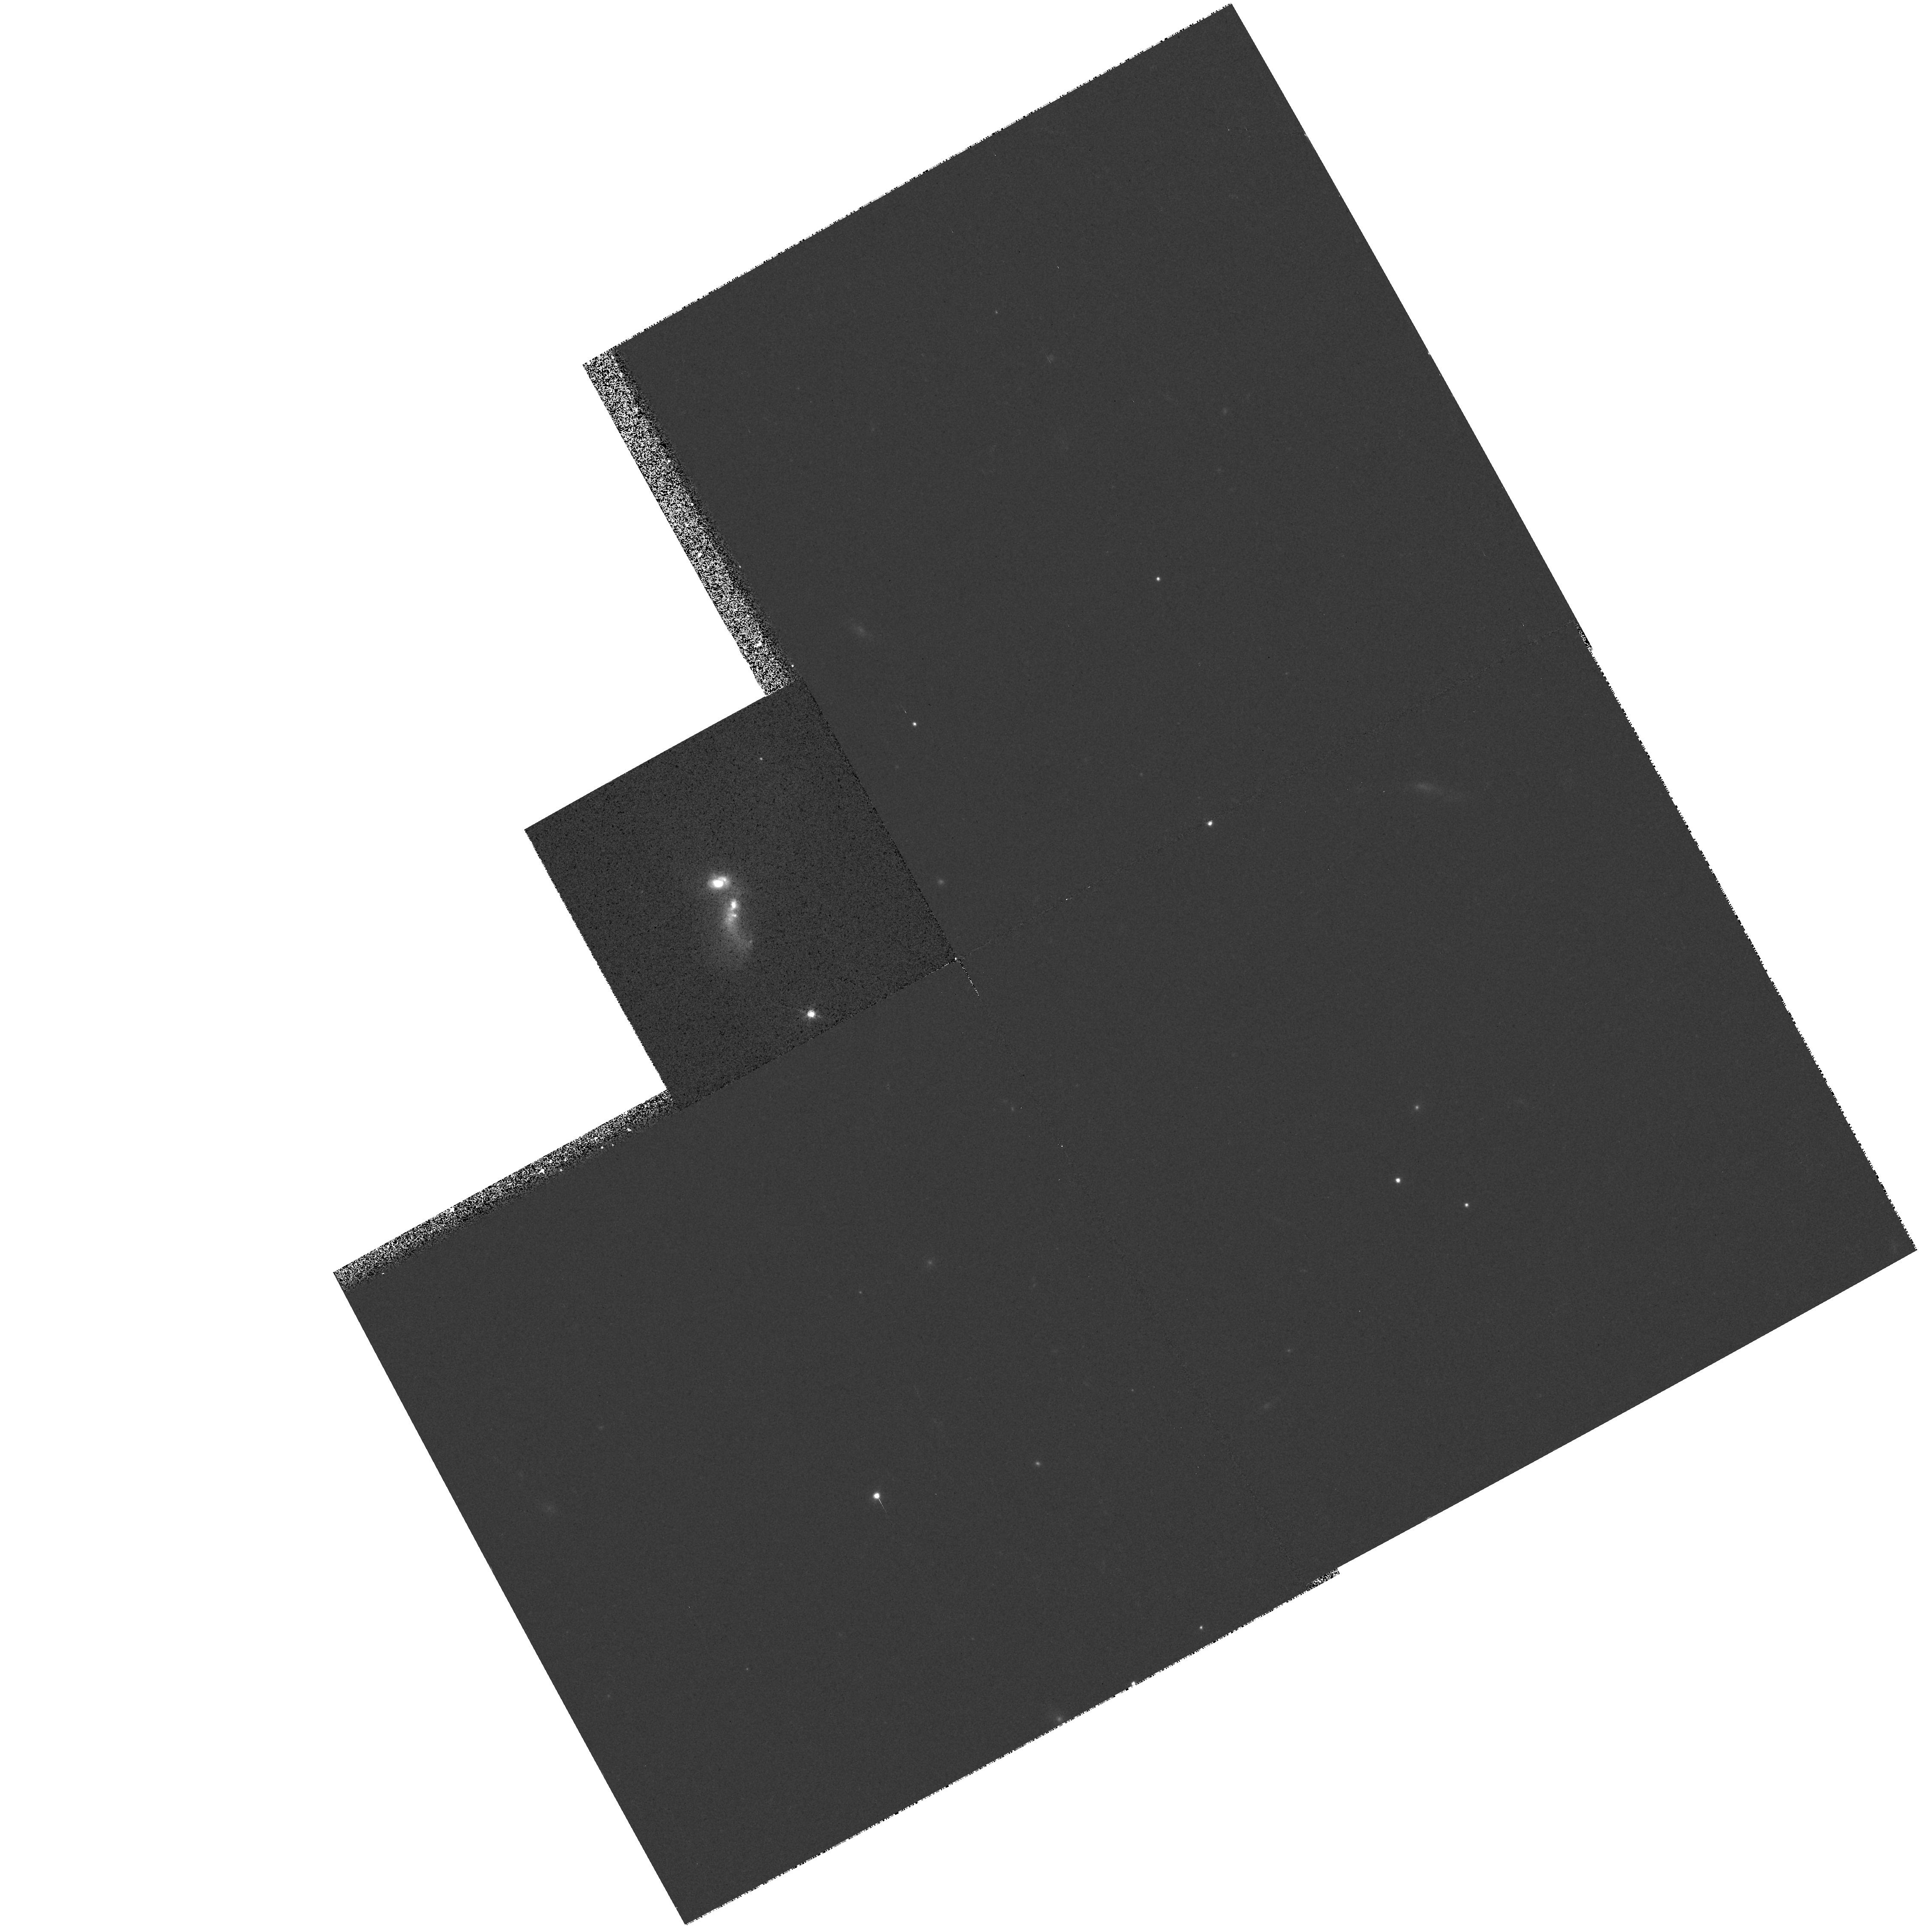
Target: IRAS15179+3956
Instrument: WFPC2/PC
Filter: F814W
Exposure: 6 min
Observation ID: hst_7559_01_wfpc2_pc_f814w_u4sg01

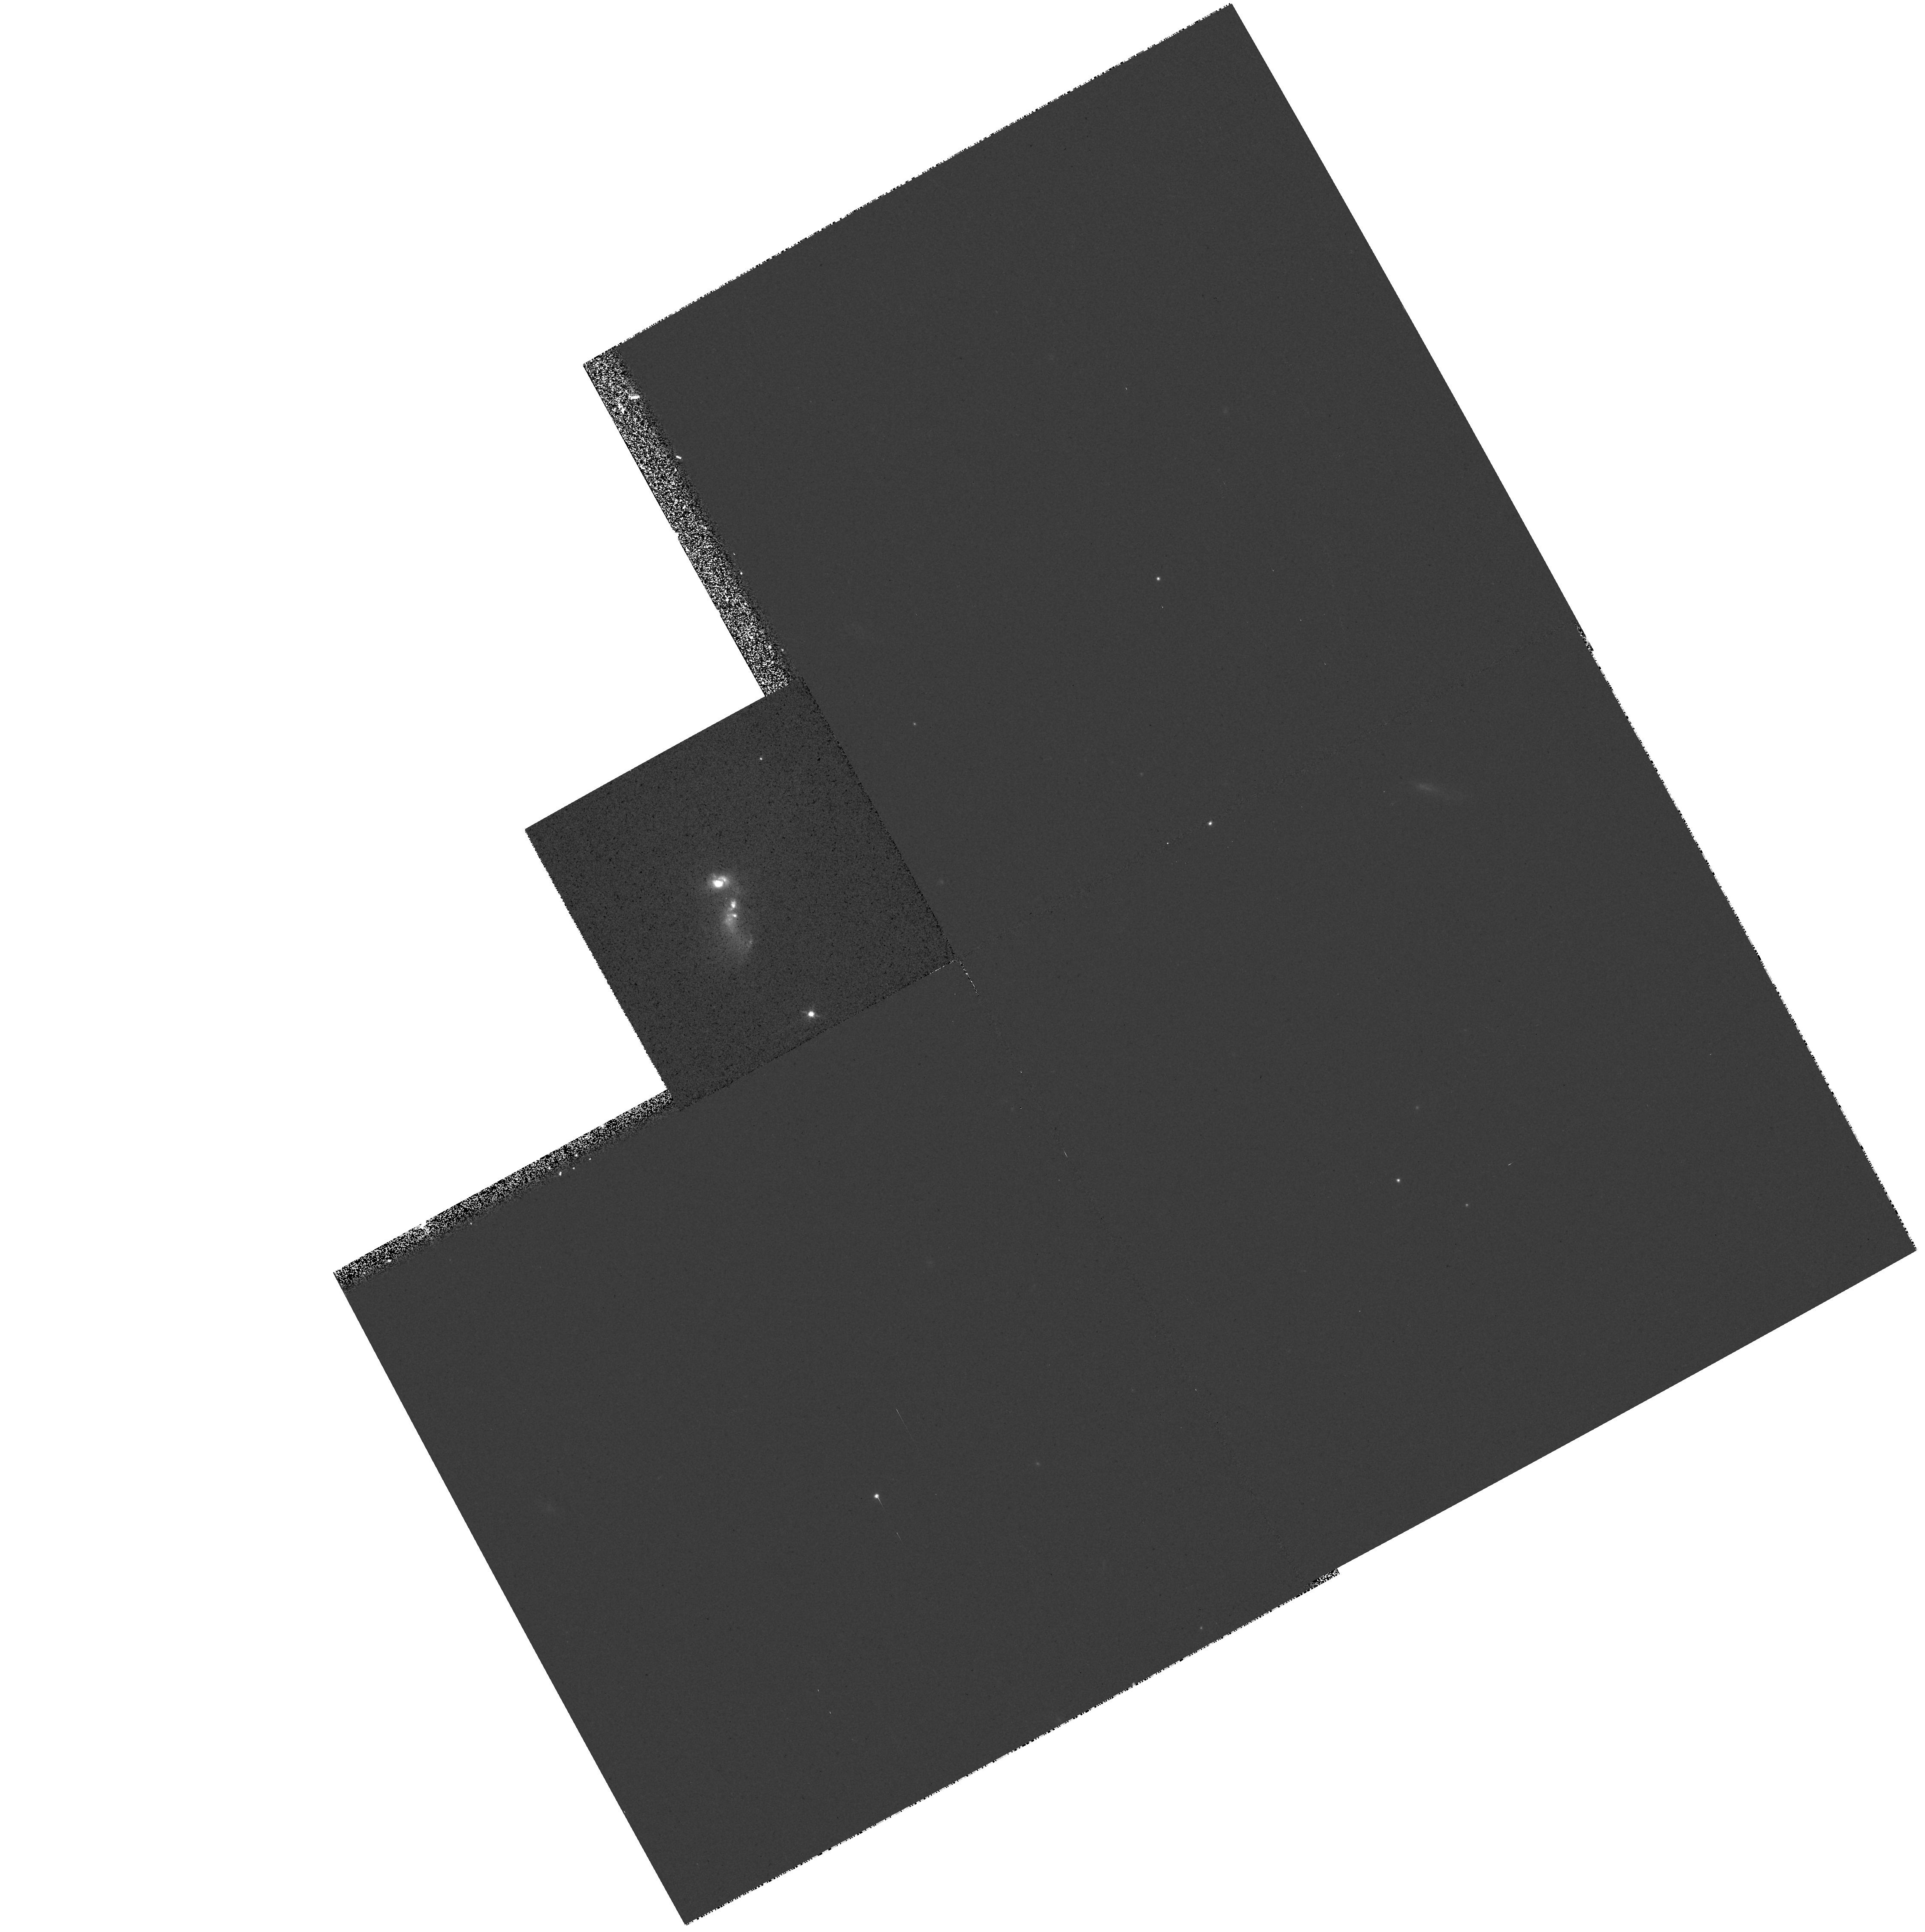
Target: IRAS15179+3956
Instrument: WFPC2/PC
Filter: F555W
Exposure: 6 min
Observation ID: hst_7559_01_wfpc2_pc_f555w_u4sg01

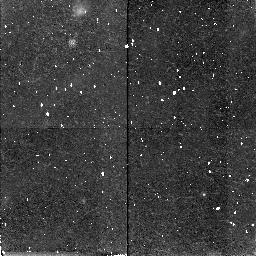
Target: IRAS15179+3956
Instrument: NICMOS/NIC2
Filter: F160W
Exposure: 43 min
Observation ID: n4sg01010

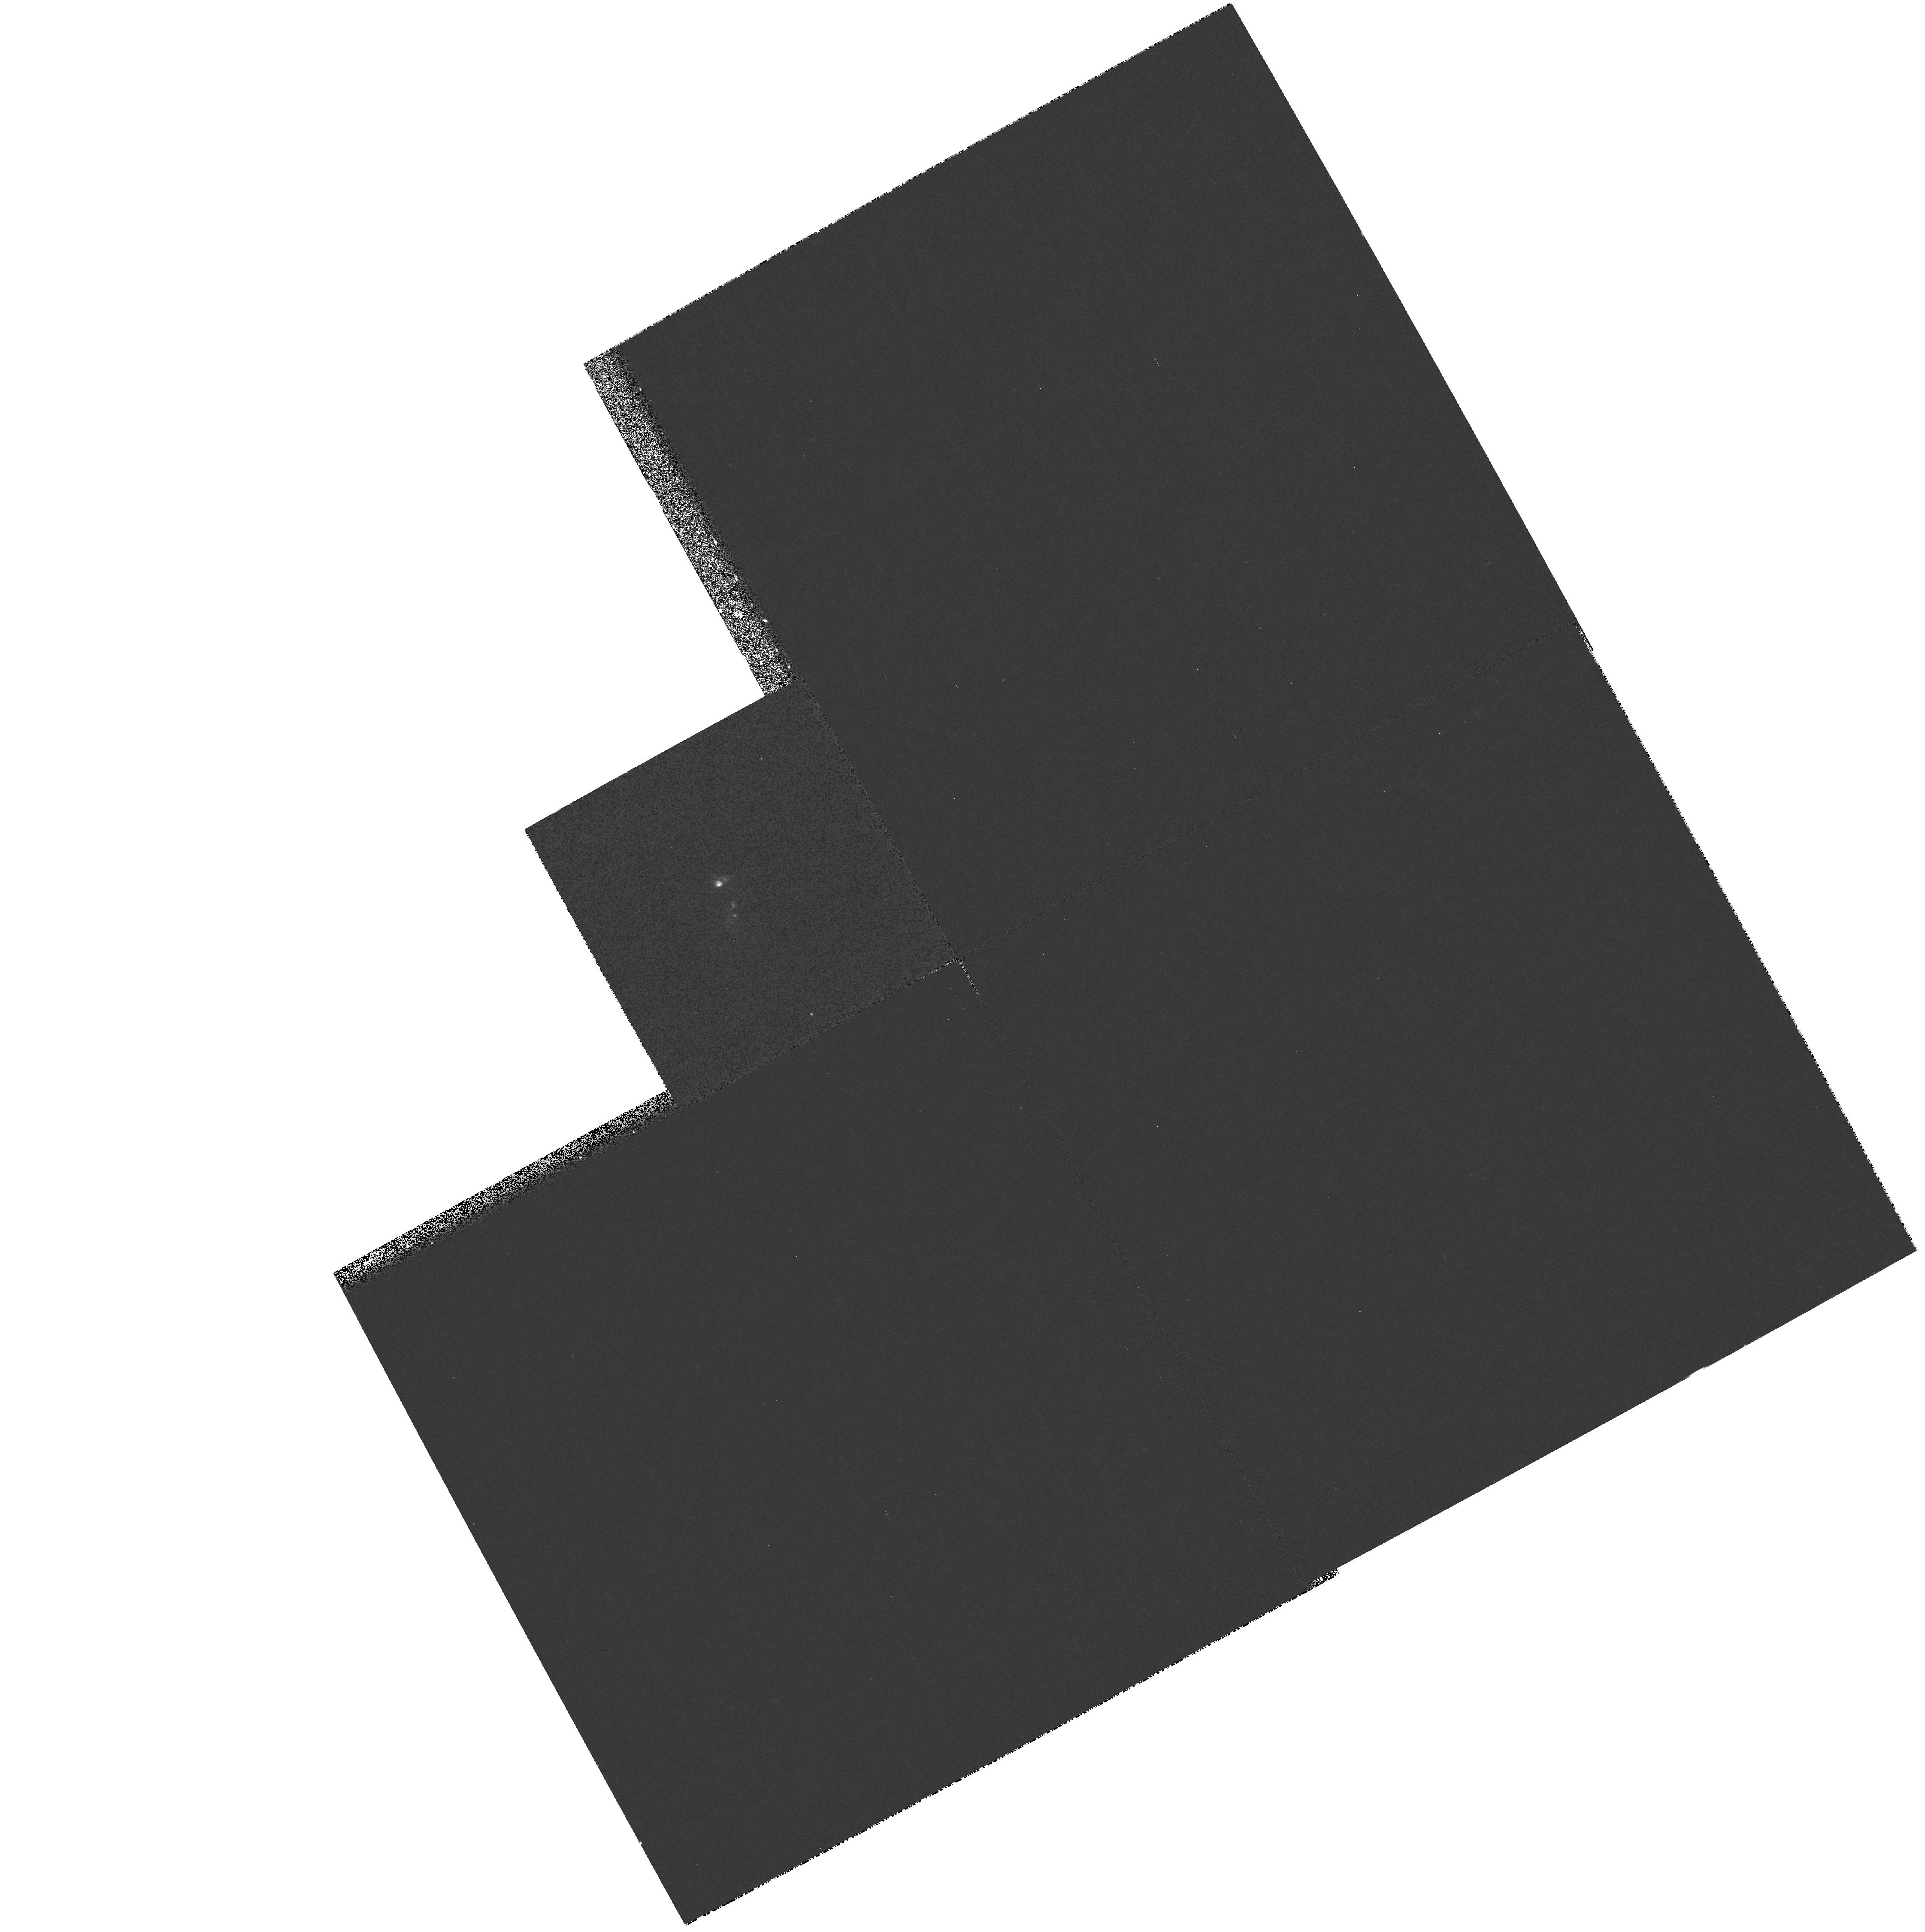
Target: IRAS15179+3956
Instrument: WFPC2/PC
Filter: F336W
Exposure: 14 min
Observation ID: hst_7559_01_wfpc2_pc_f336w_u4sg01

STIS GTO Observations (PI: Weistrop, Donna)

The solar blind and long slit capabilities of STIS will be used to investigate the population of hot stars in galaxies. Imaging of galaxies with WFPC2 has indicated the presence of knots of blue stars in many galaxies. It has been suggested that these knots may be young globular clusters. Images of the galaxies in our sample in the ultraviolet and visible bands will determine whether such knots are present. Since many of the galaxies are known to be strong emitters in the ultraviolet, it is likely they contain populations of hot, young stars. The imaging will be used to identify the location and strength of these knots. We will then select a slit orientation or orientations for STIS to obtain ultraviolet spectra of as many knots as possible, to determine the characteristics of the objects in these regions. The sample is selected to study the characteristics of such stellar knots in a variety of environments. Parallel observations of the galaxy group NGC 3991/4/5 will be obtained to investigate further the stellar population in the galaxies. Parallel observations around the galaxies will search for young star clusters or faint companions which may have stimulated the starburst activity.